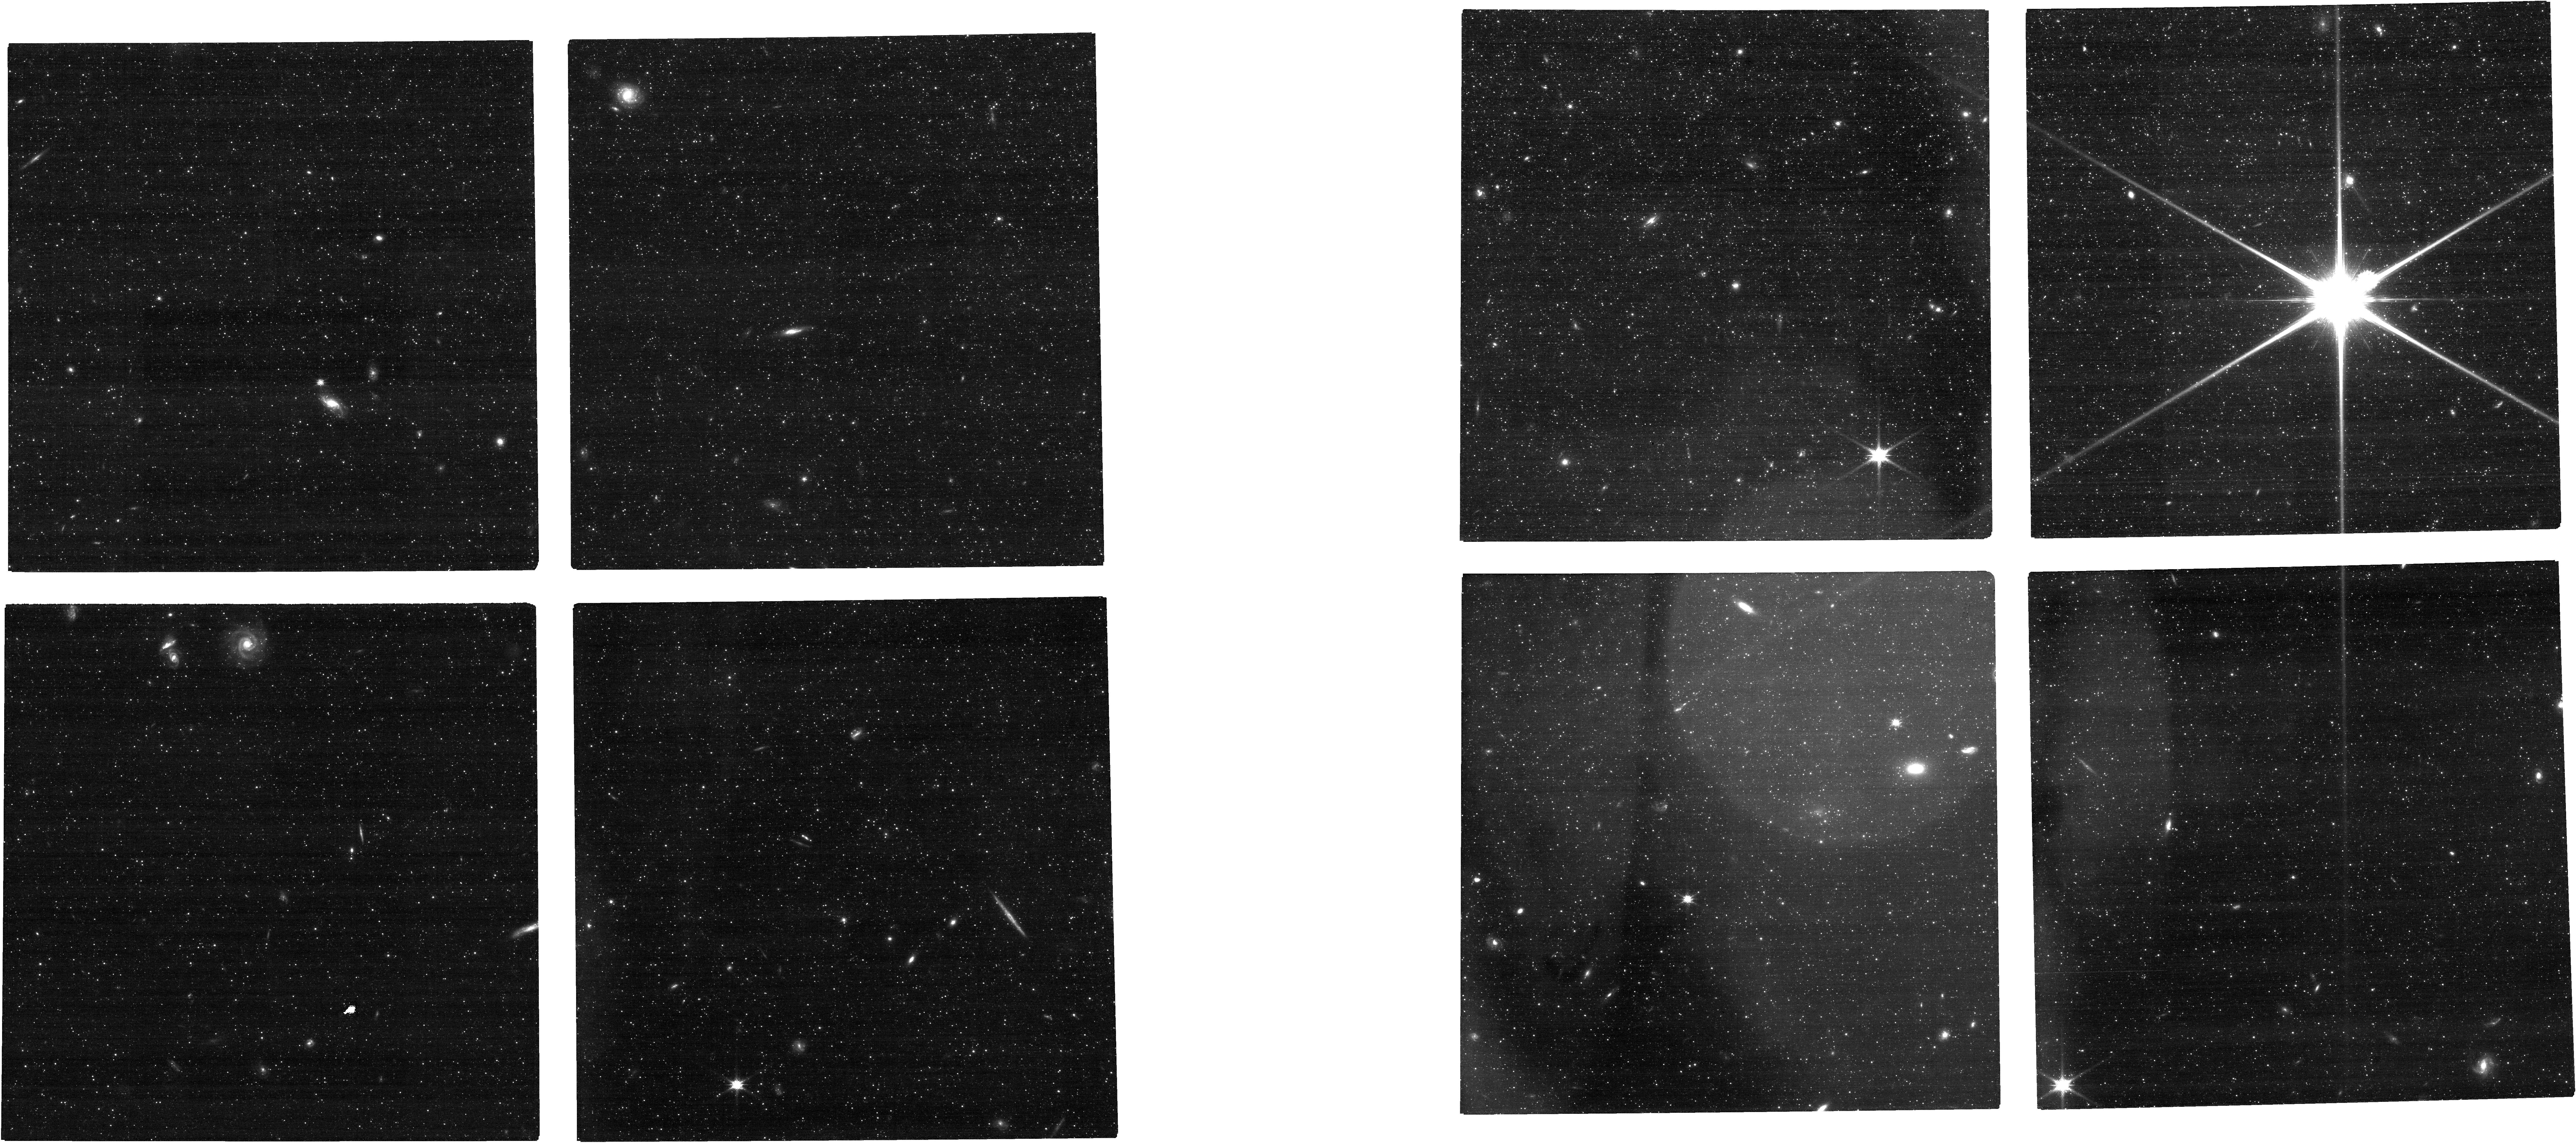
Target: NGC-253. Instrument: NIRCAM. Filter: F115W. Exposure: 17 min. Observation ID: jw01638-o004_t004_nircam_clear-f115w

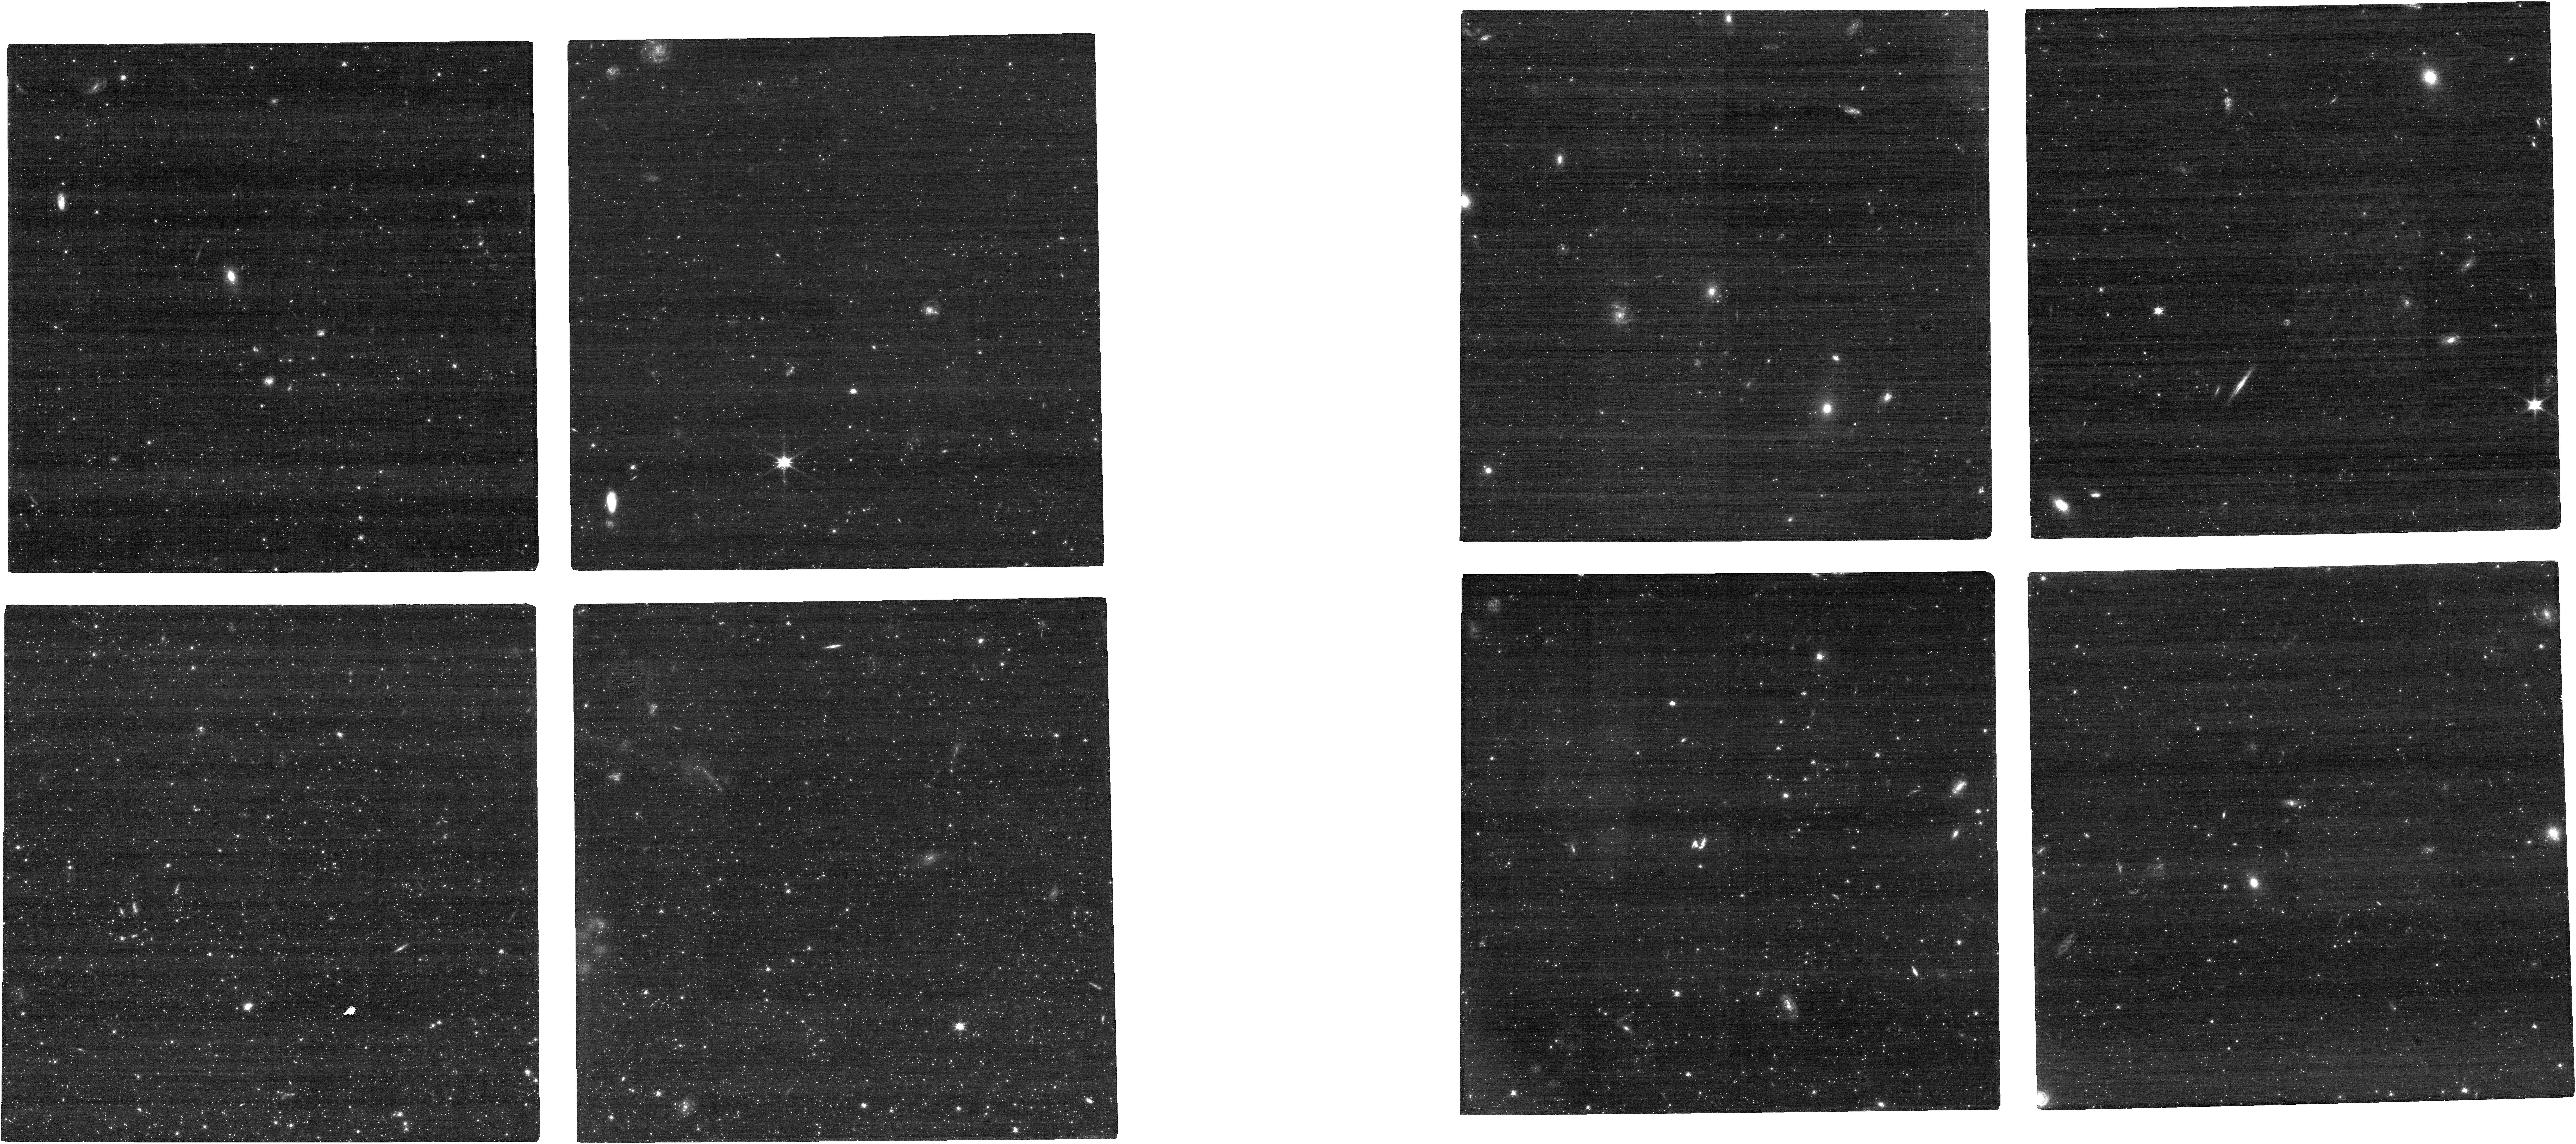
Target: NGC-300. Instrument: NIRCAM. Filter: F090W. Exposure: 17 min. Observation ID: jw01638-o002_t002_nircam_clear-f090w

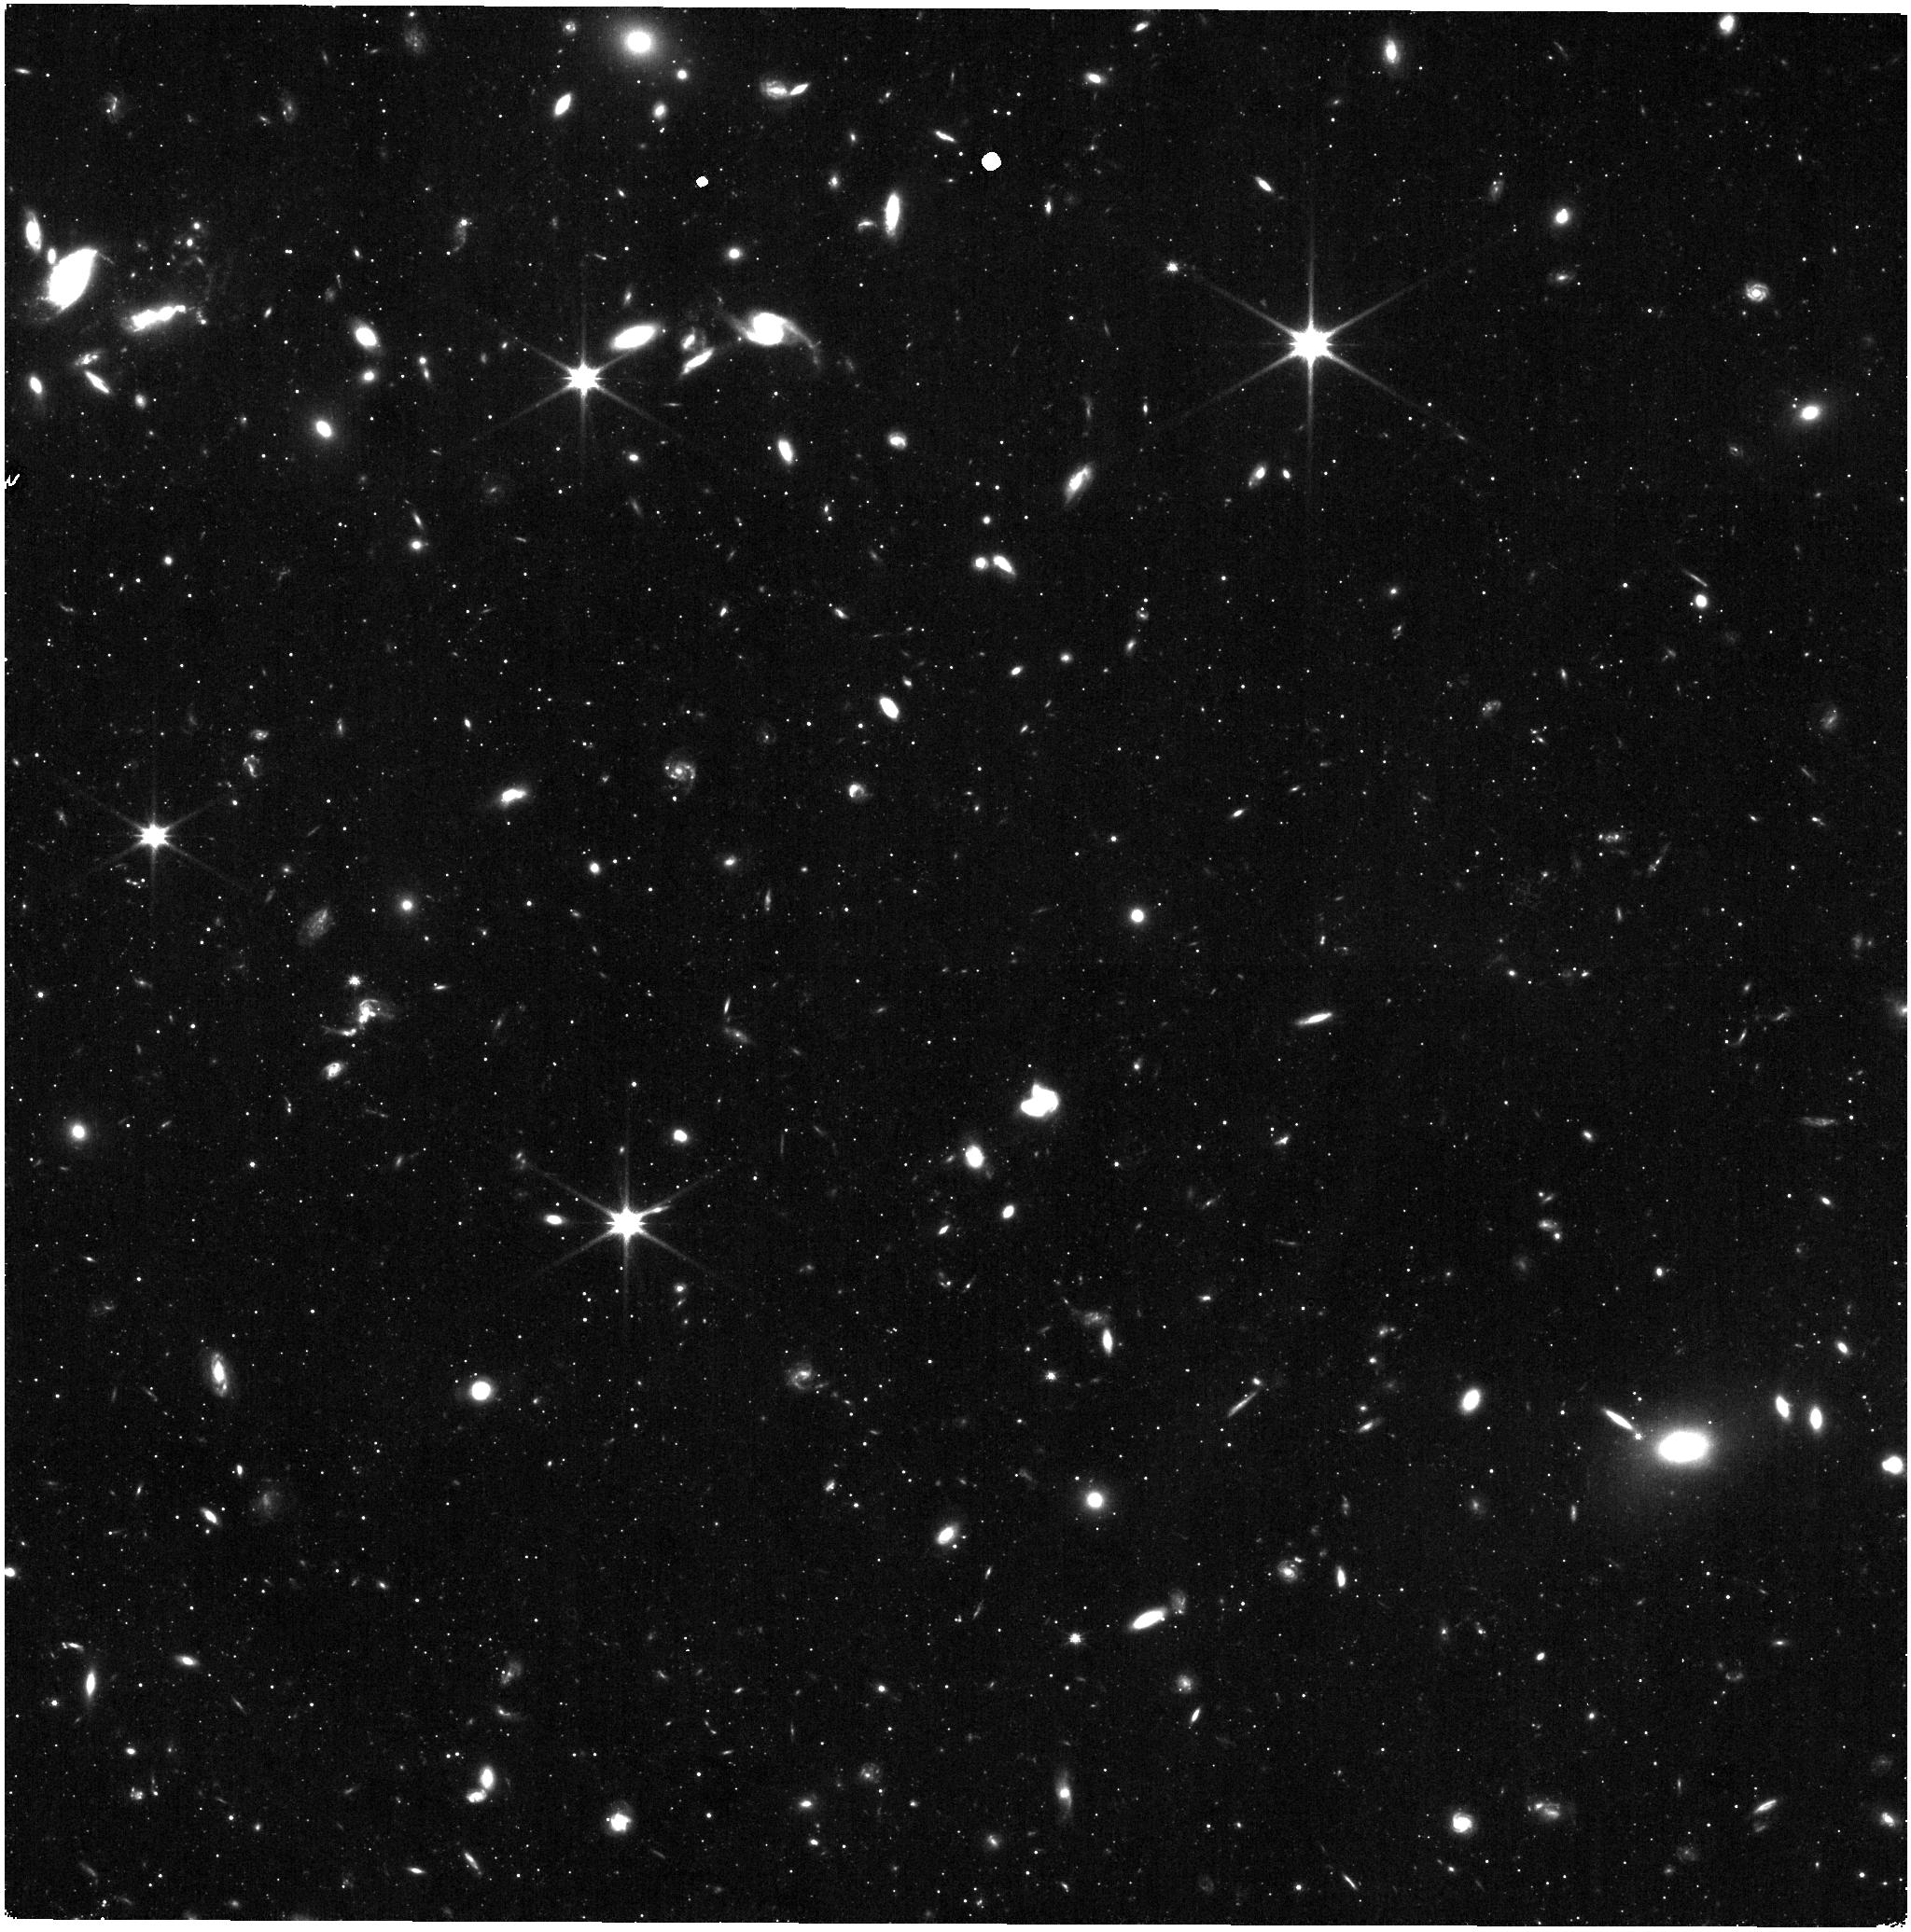
Target: M-81. Instrument: NIRISS. Filter: CLEAR+F115W. Exposure: 14 min. Observation ID: jw01638-o003_t003_niriss_clear-f115w

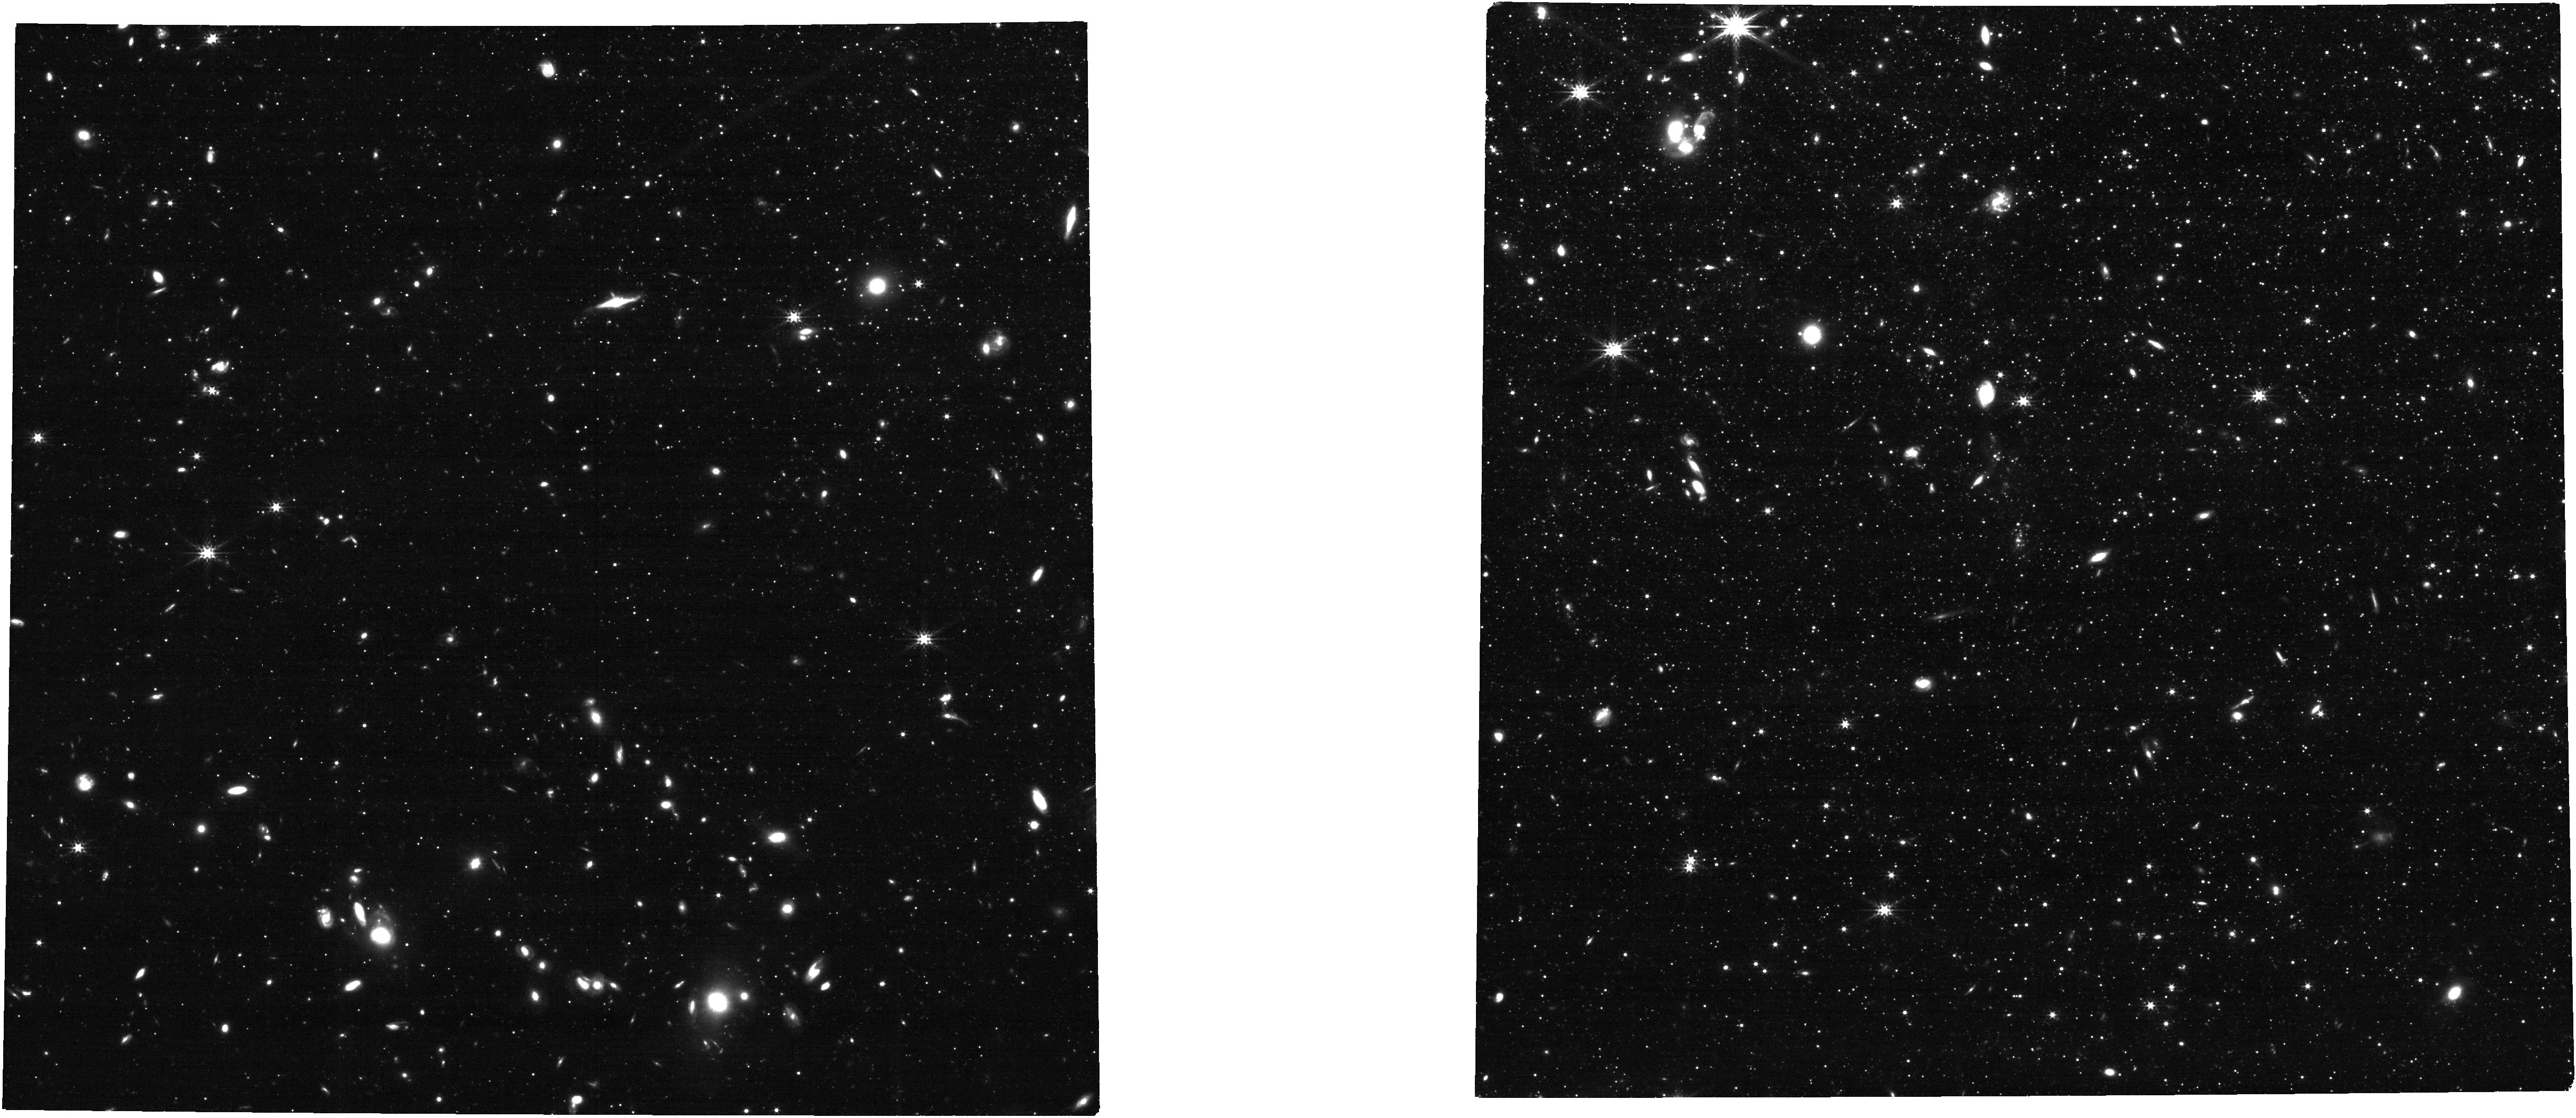
Target: NGC-2403. Instrument: NIRCAM. Filter: F277W. Exposure: 17 min. Observation ID: jw01638-o001_t001_nircam_clear-f277w

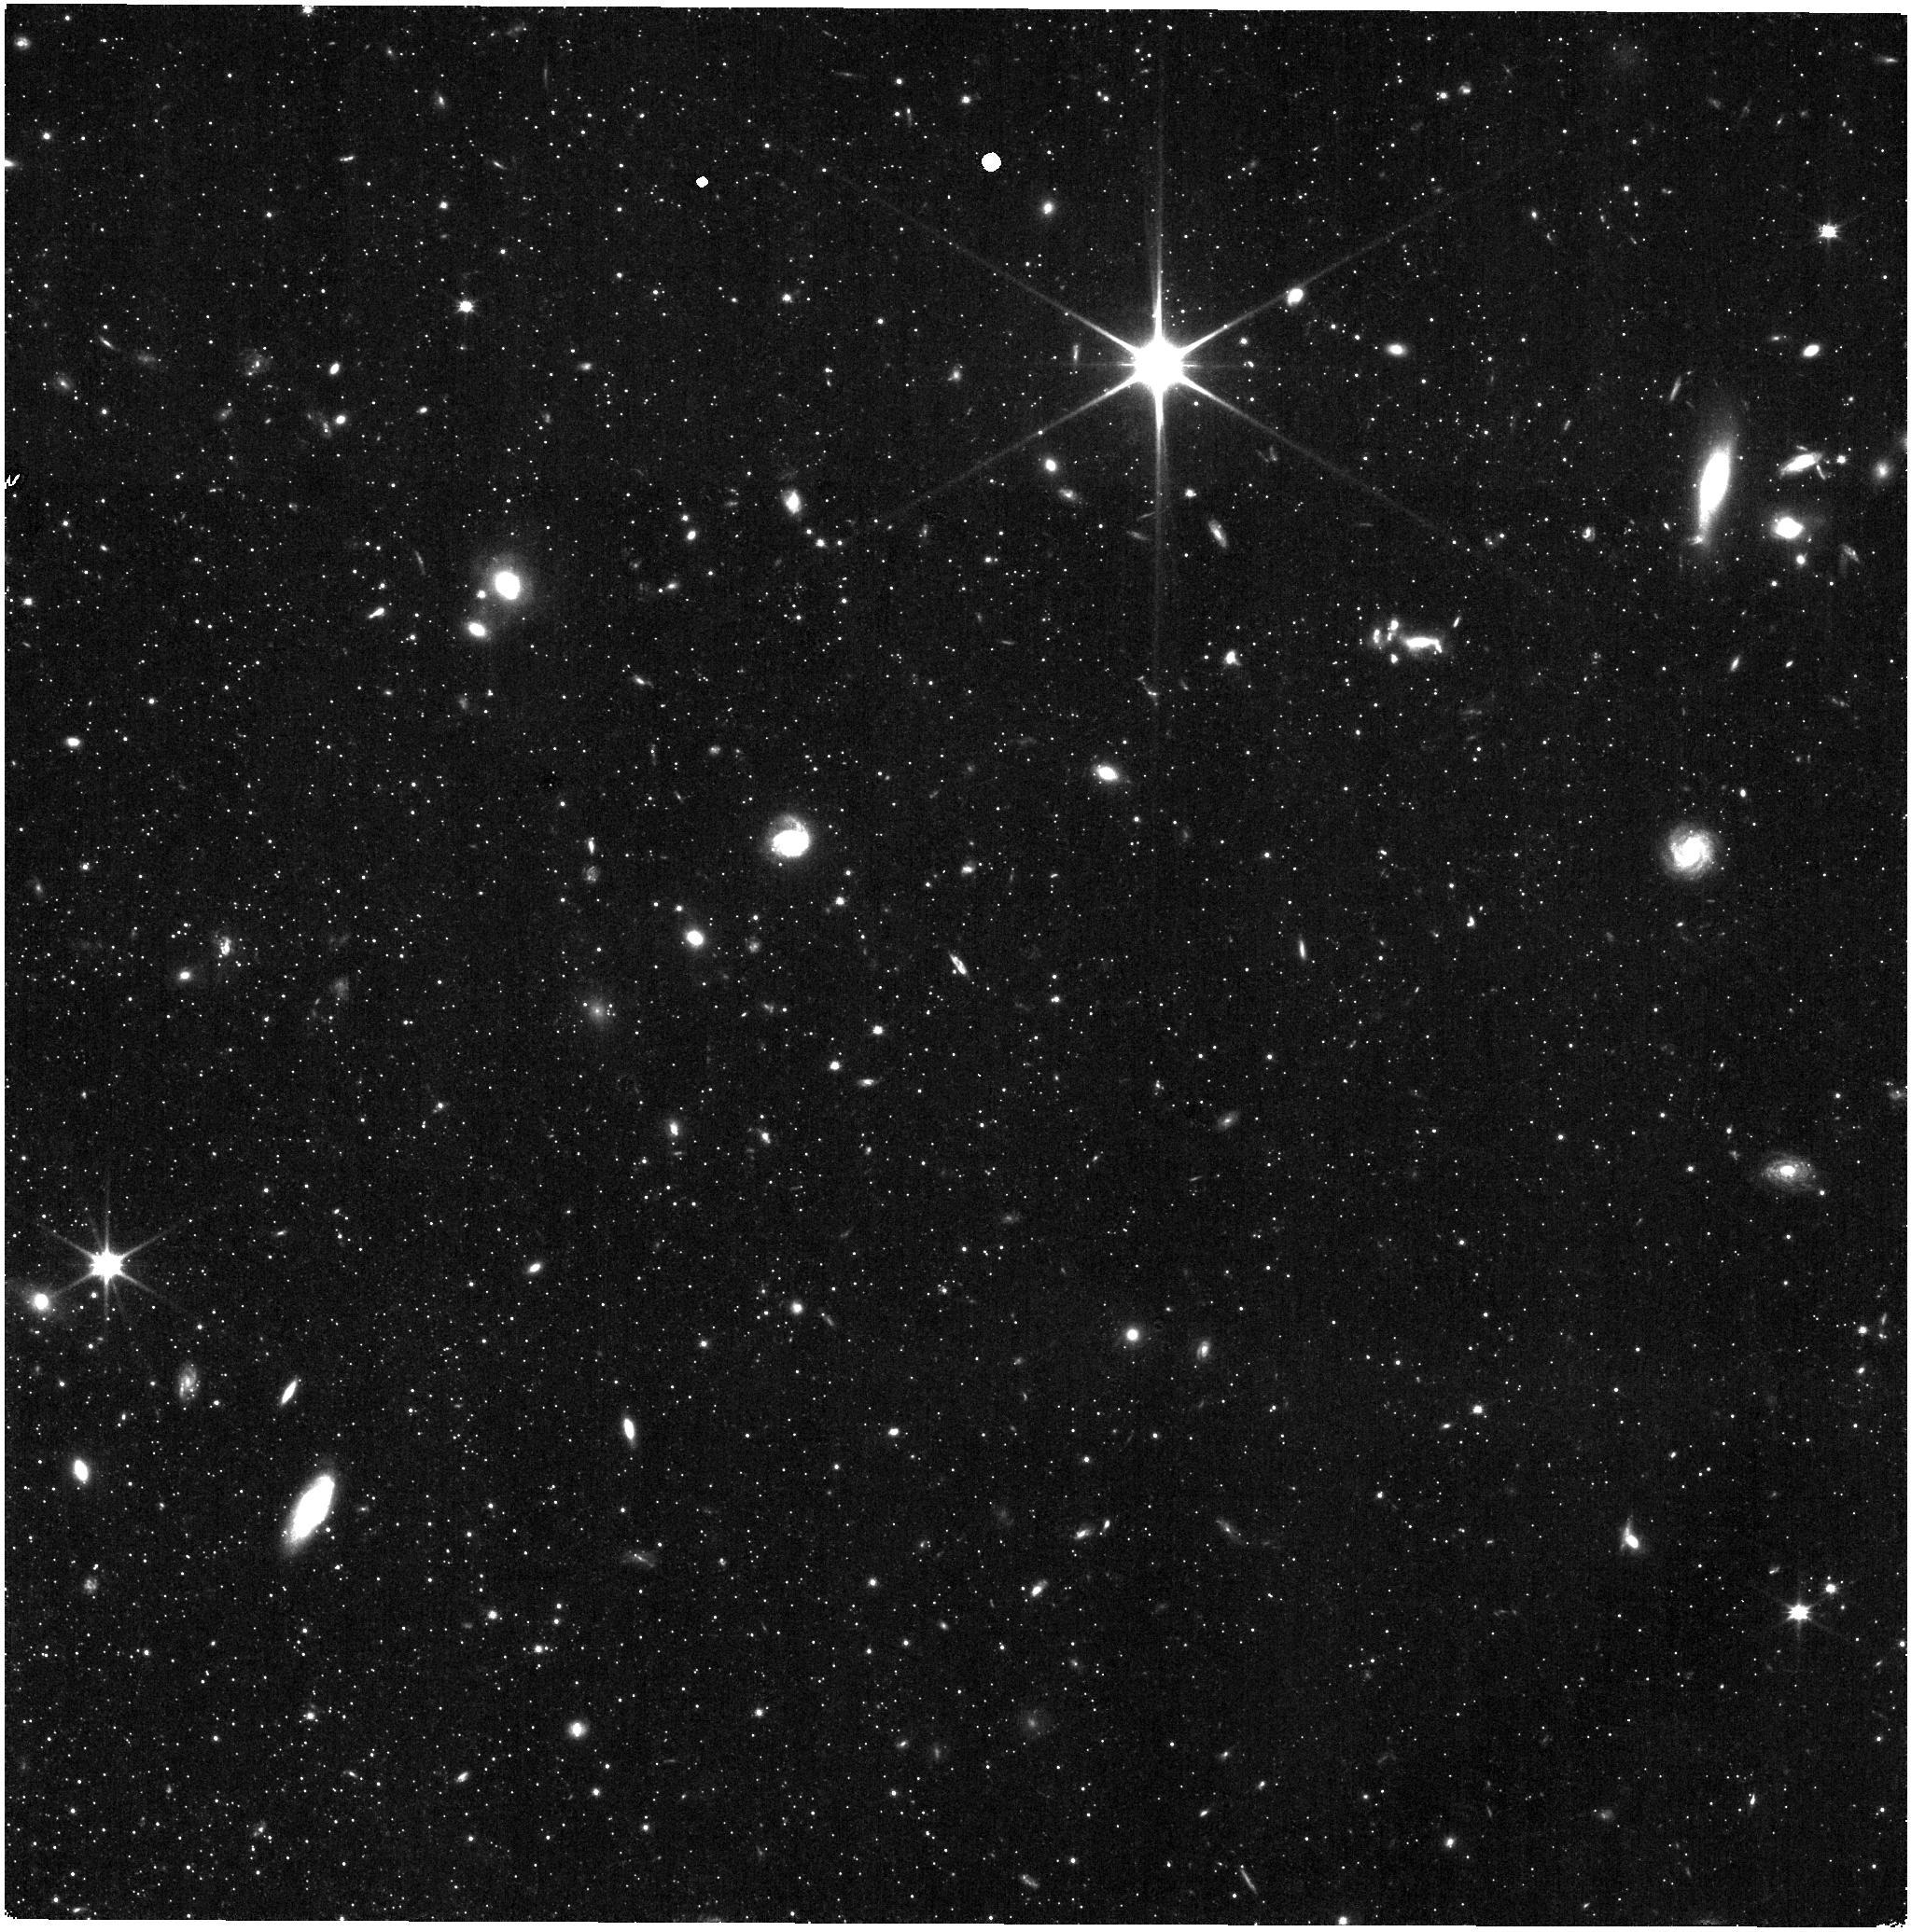
Target: NGC-300. Instrument: NIRISS. Filter: CLEAR+F090W. Exposure: 14 min. Observation ID: jw01638-o002_t002_niriss_clear-f090w

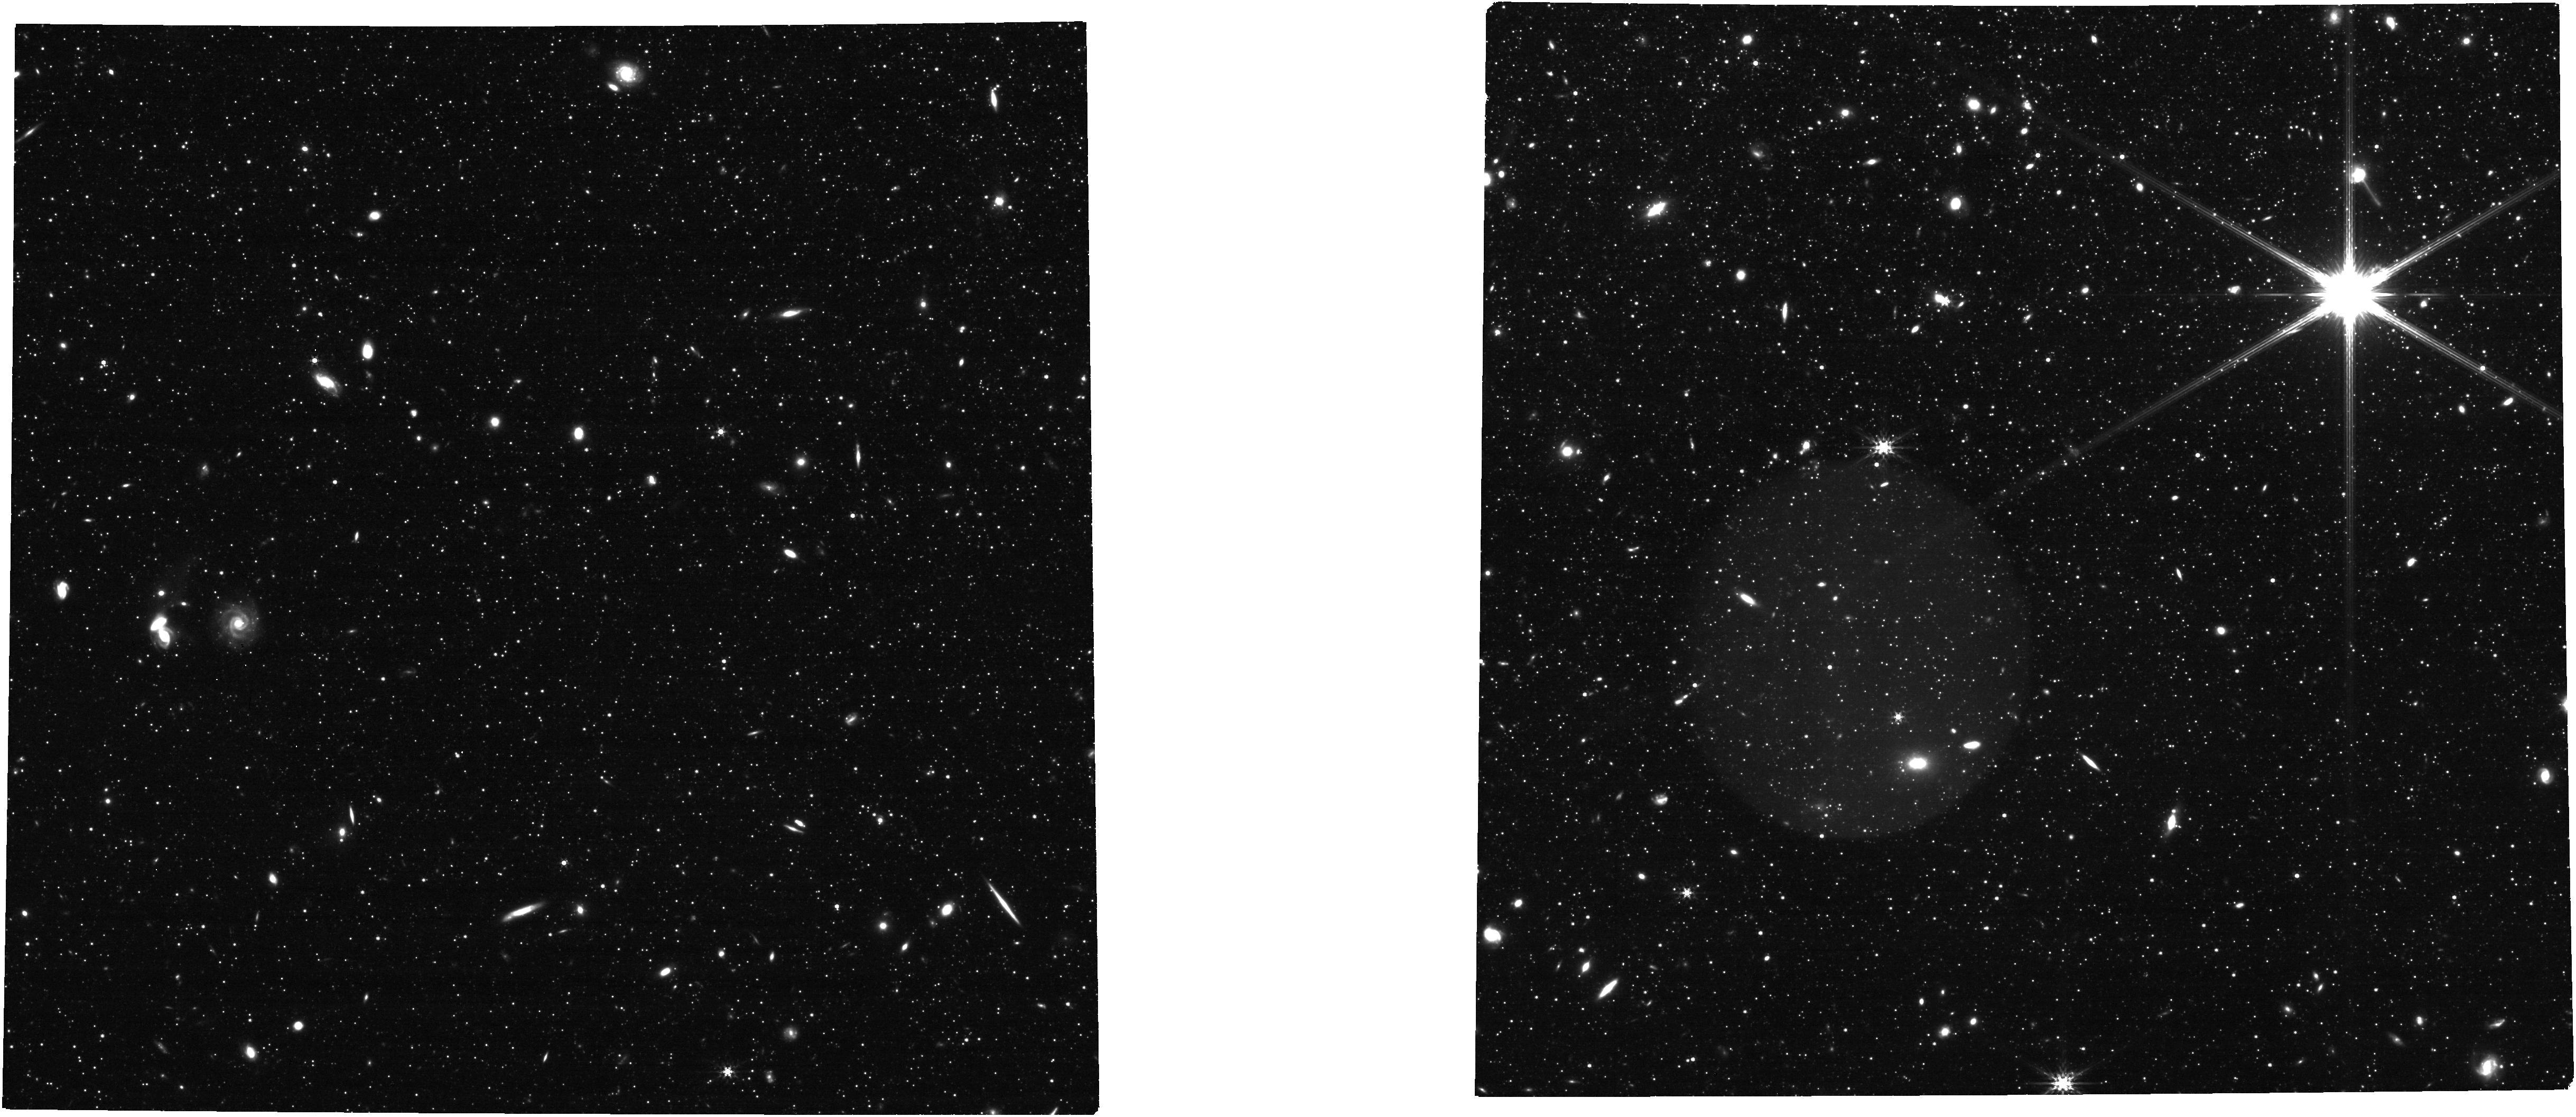
Target: NGC-253. Instrument: NIRCAM. Filter: F356W. Exposure: 17 min. Observation ID: jw01638-o004_t004_nircam_clear-f356w

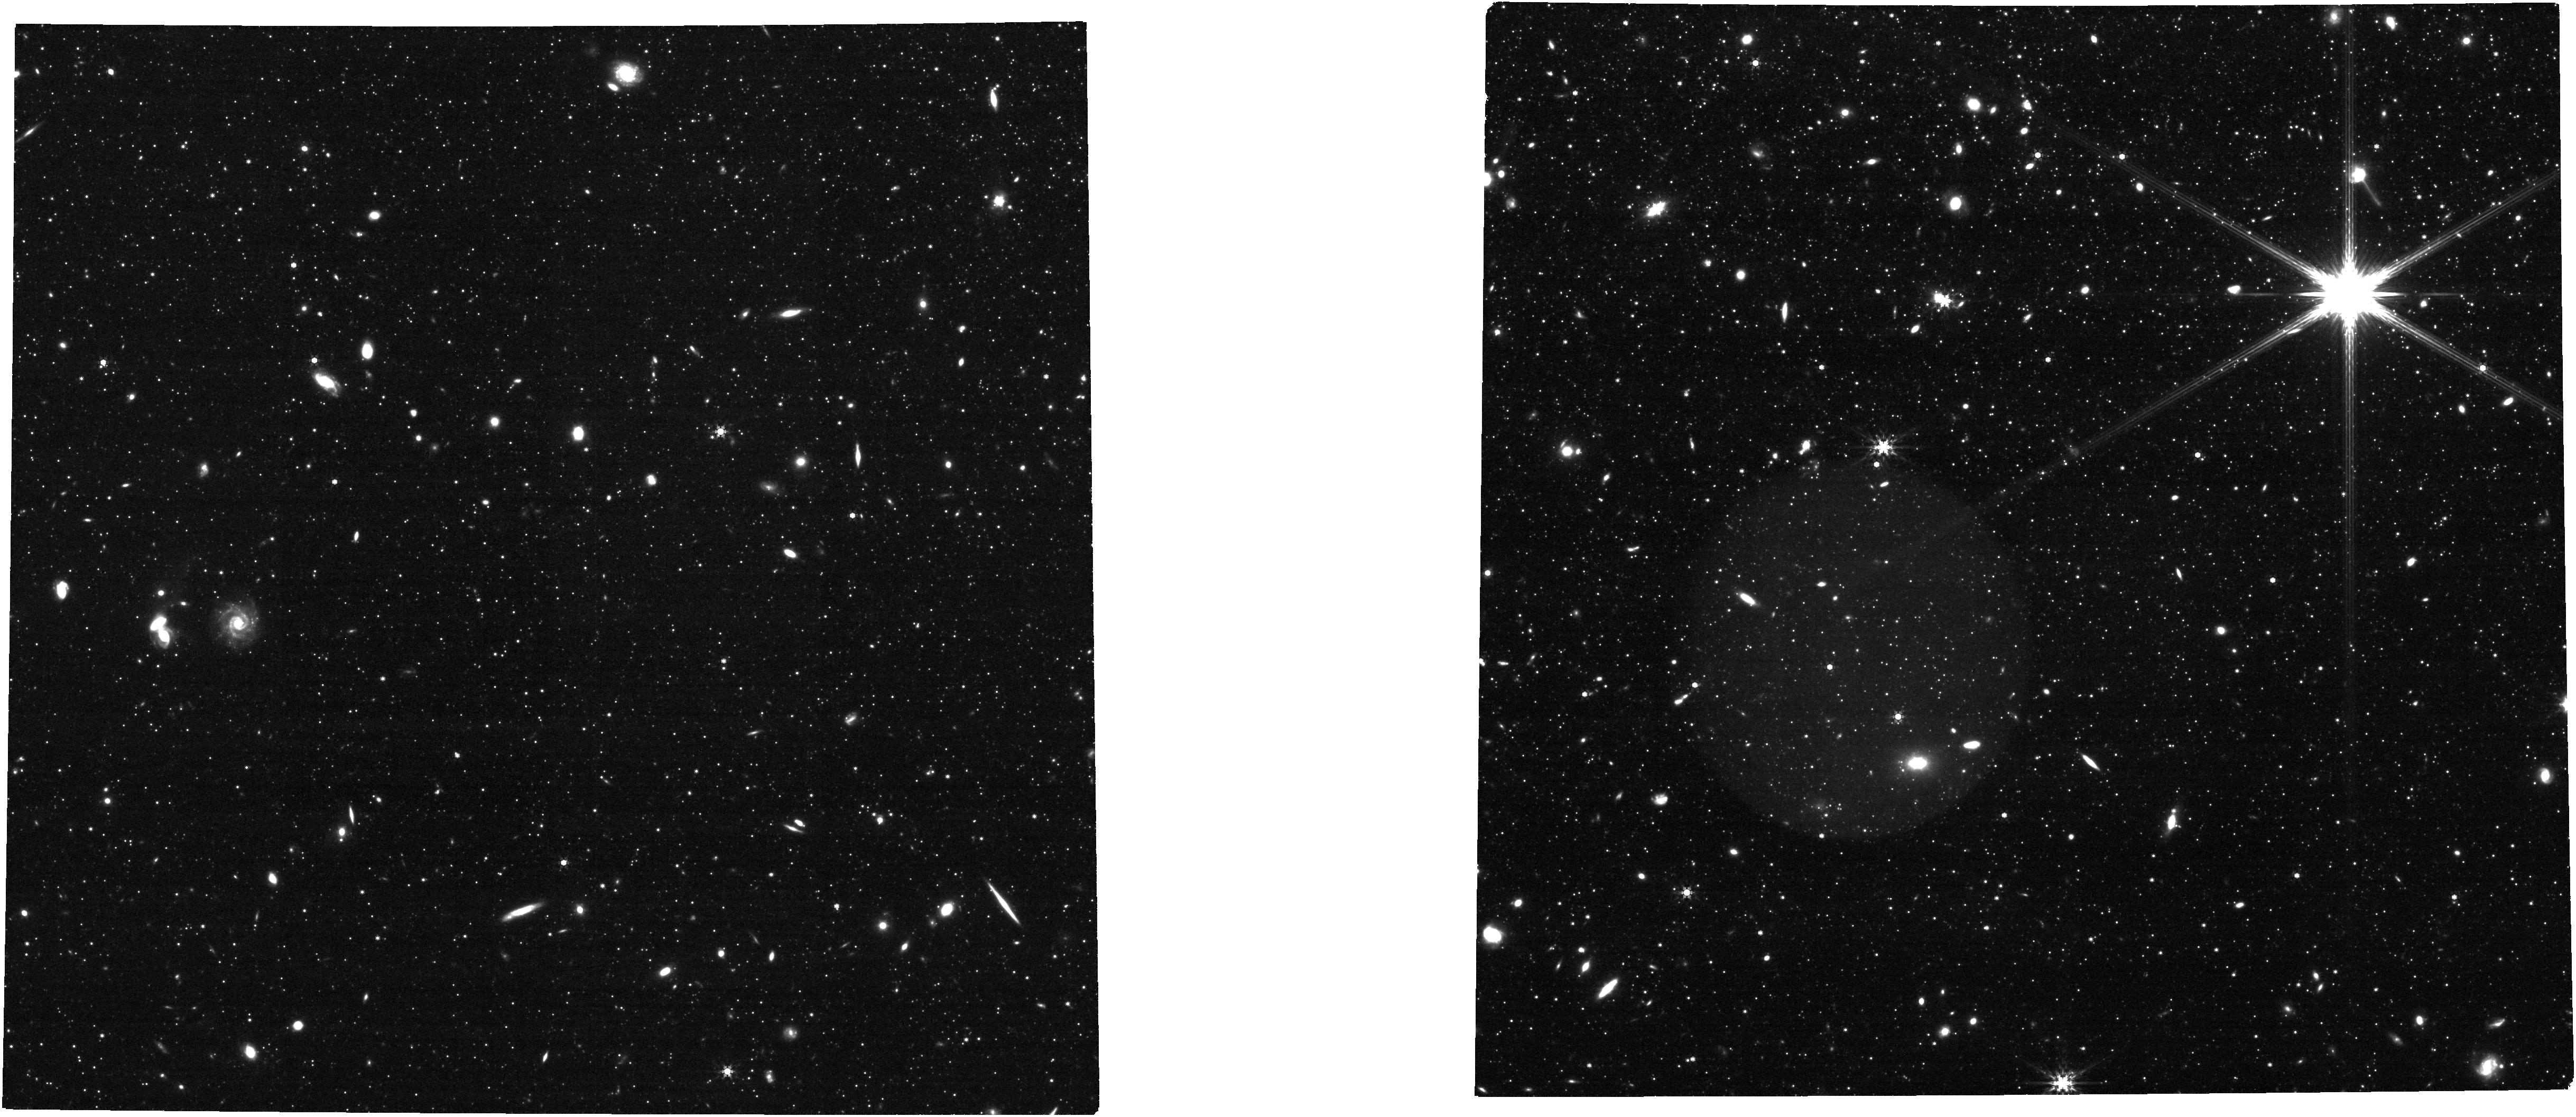
Target: NGC-253. Instrument: NIRCAM. Filter: F444W. Exposure: 17 min. Observation ID: jw01638-o004_t004_nircam_clear-f444w

Securing the TRGB Distance Indicator: A Pre-Requisite for a JWST Measurement of H_0 (PI: McQuinn, Kristen B W)

The tip of the red giant branch (TRGB) is arguably one of the most precise and efficient distance indicators for nearby galaxies. TRGB distances are a key rung in the distance ladder, contributing to a precision measurement of the Hubble constant (H_0), independent of Cepheid variable stars. These TRGB distances are measured with HST F814W (i.e., I-band) observations where the luminosity of the TRGB has only a modest and well-characterized dependence on metallicity. In the NIR, the TRGB is up to 2 mag brighter offering profound observational gains. Simply put, JWST is capable of measuring TRGB distances out to ~50 Mpc over a 125x greater volume than HST, and reaching galaxies with diverse properties across all morphological types. The TRGB with JWST will become the primary distance indicator in the nearby universe. However, the luminosity of the TRGB in the NIR is expected to have a greater dependence on metallicity and possibly stellar age. Thus, for JWST to be used for TRGB distance work, it must be empirically calibrated and robustly tested. We propose observing 4 nearby galaxies that have existing HST ACS and WFC3 IR observations from a JWST preparatory program. We will calibrate the TRGB in the F090W, F150W, F277W, and F356W NIRCam filters and the F090W and F150W NIRISS filters in parallel. We will quantify the precision of TRGB distances obtained with simultaneously imaged F090W+F277W filters, which offers a ~50% increase in efficiency of JWST observations for distance work. A calibration in this first cycle of JWST will enable TRGB distances with JWST throughout the mission lifetime and charter a path to reduced uncertainties in the local measurement of H_0.